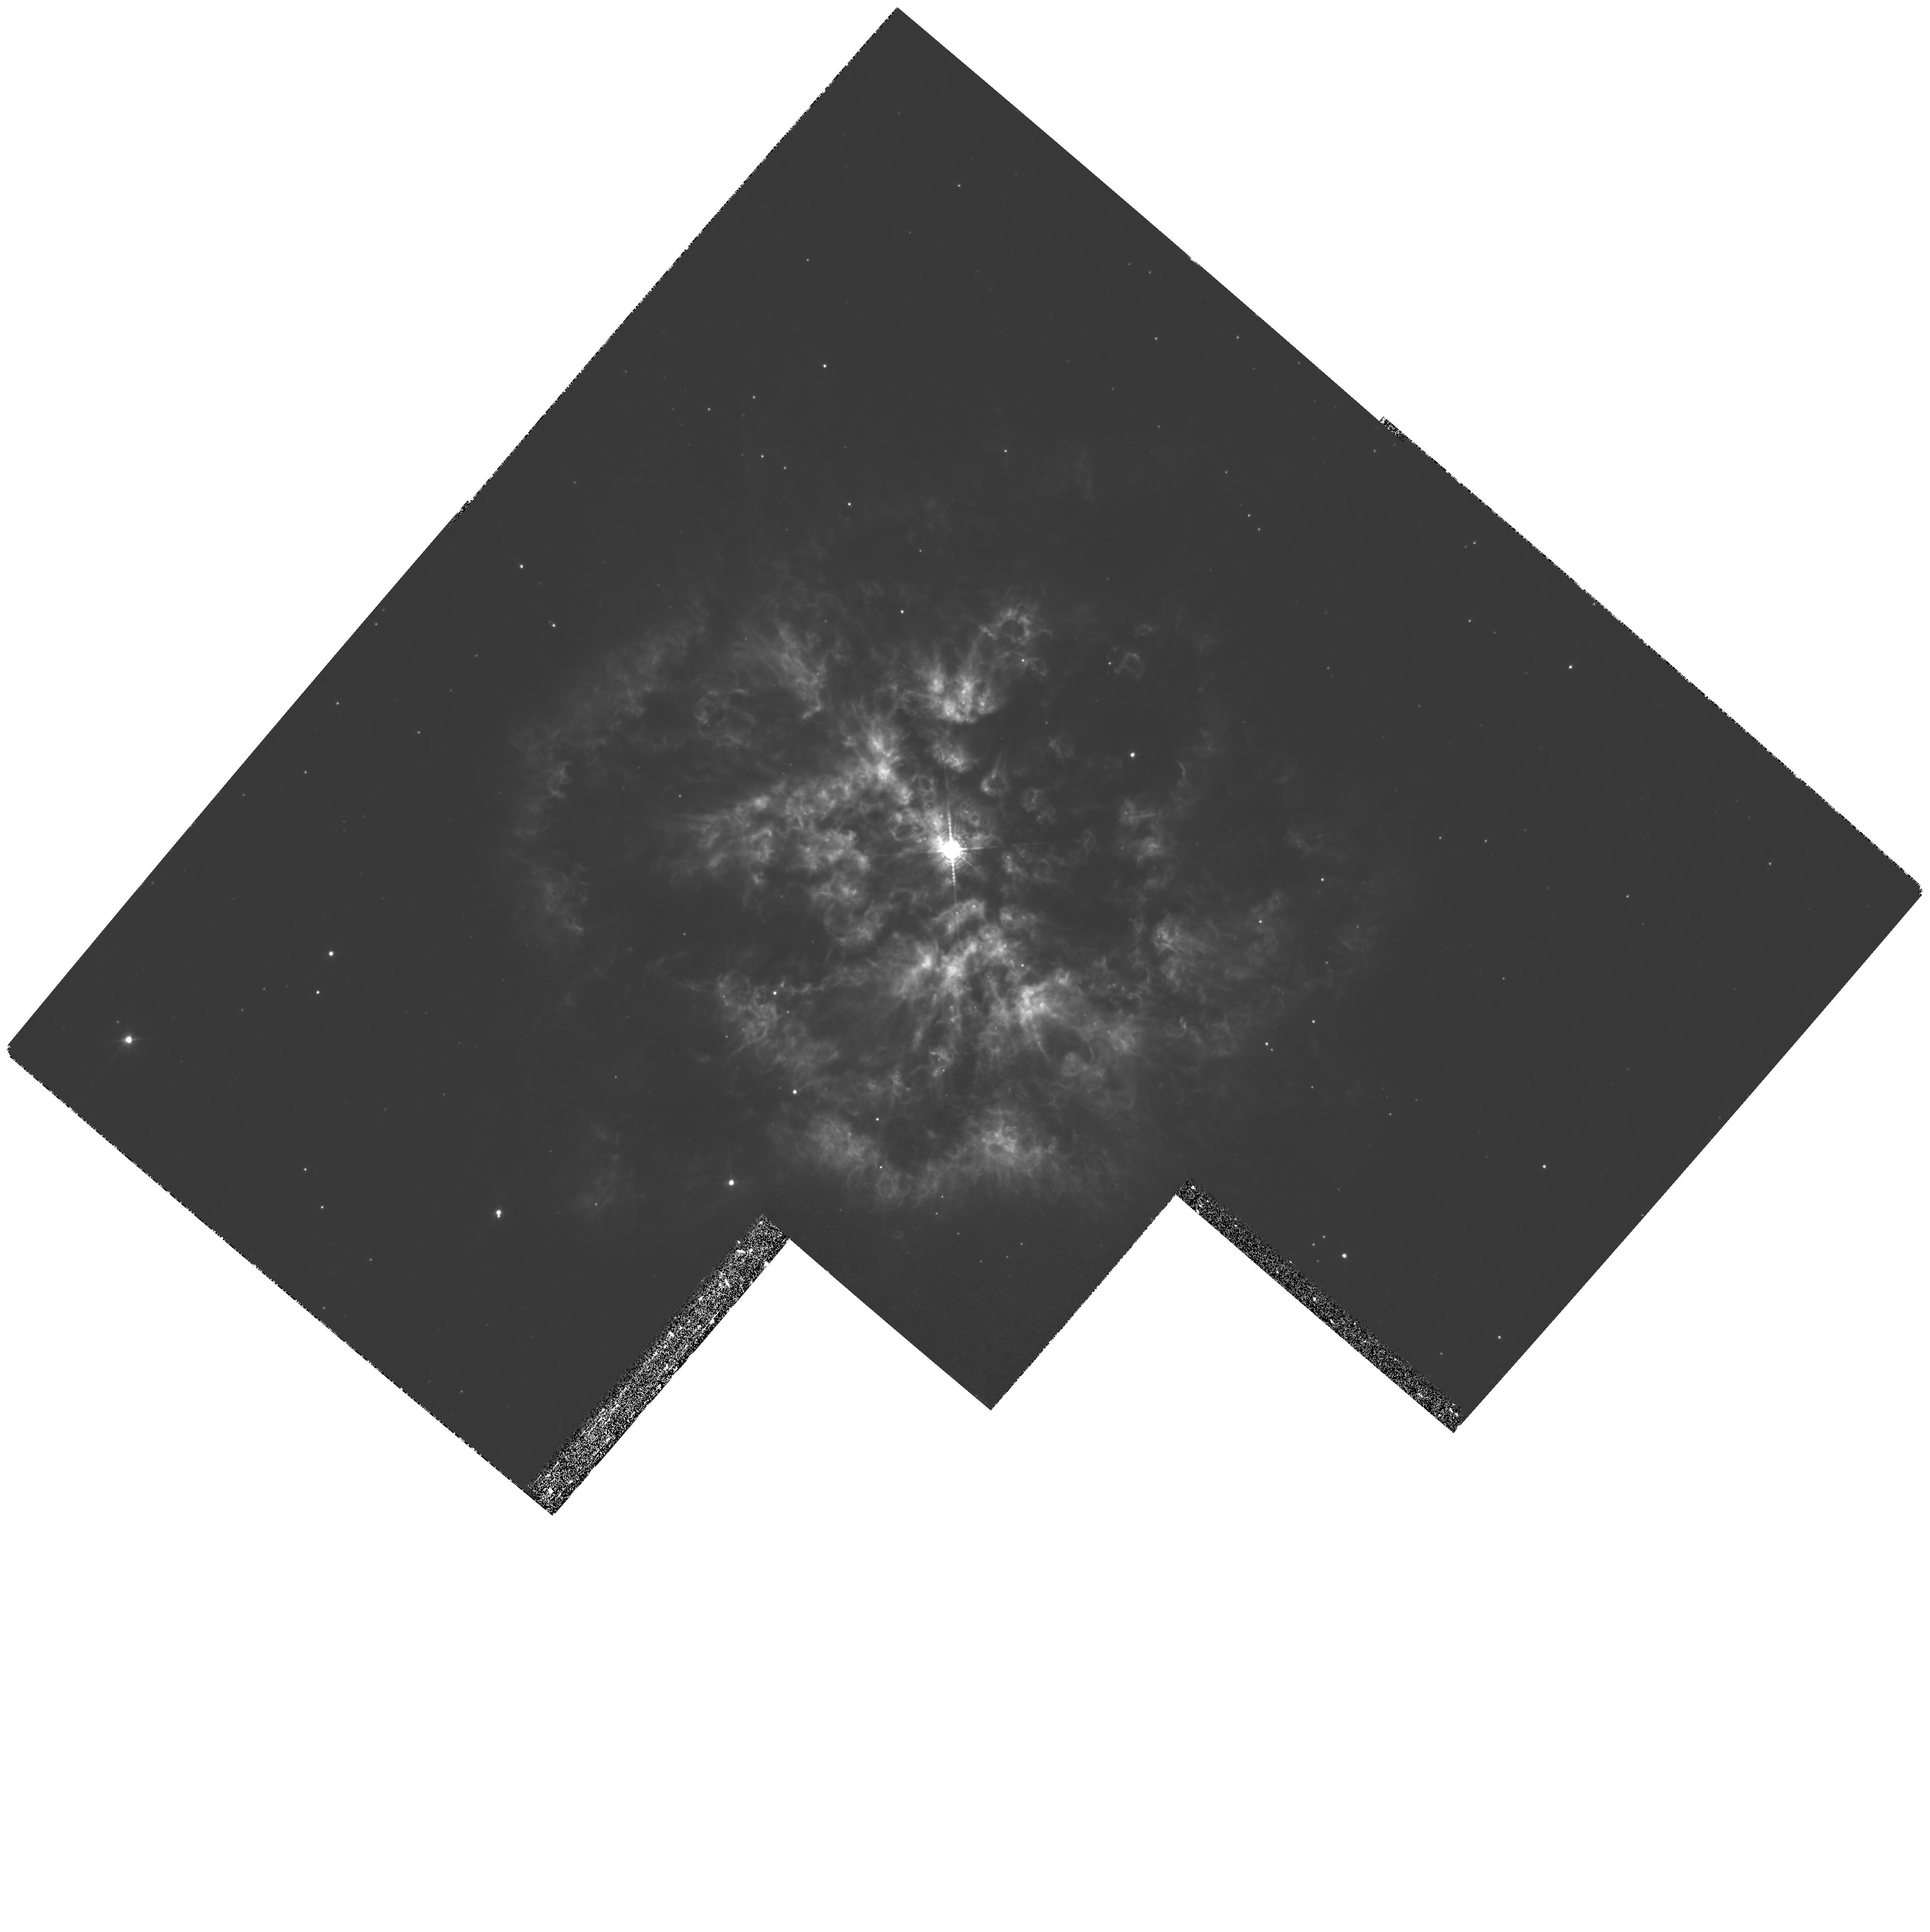
Target: WR124
Instrument: WFPC2/PC
Filter: F656N
Exposure: 1.2 h
Observation ID: hst_11137_01_wfpc2_pc_f656n_ua0l01

First Accurate Geometric Distance to a Galactic Wolf-Rayet Star: Knots in the Ejecta M1-67 (PI: Moffat, Anthony F.J.)

M 1-67 is the youngest known ejection nebula surrounding a Population I Wolf-Rayet star, in this case the WN8 star WR 124. Our deep H-alpha HST/WFPC2 image of this object in March 1997 revealed, for the first time in such a nebula, numerous bright, mostly unresolved knots (typical diameters 0.1-0.2") often surrounded by what appear to be their own local spherical diffuse 'wind' bubbles. We propose to obtain a second epoch H-alpha image of M 1-67, essentially repeating the Epoch1 instrumental set-up. By measuring the proper motions of the knots, we will derive a relatively precise and assumption-free geometric distance (thus also a luminosity) to a Galactic Wolf-Rayet star, the first of its kind. This will help to confirm the suspected runaway status of WR 124 and shed new light on the nature of progenitors of gamma-ray bursts. Moreover, we intend to document and measure the anticipated morphology/brightness changes in the fine-stucture features of the nebula over the 11-year interval, as they relate to wind-embedded shocks. This will provide important input for interaction models of a stellar wind with circumstellar matter.